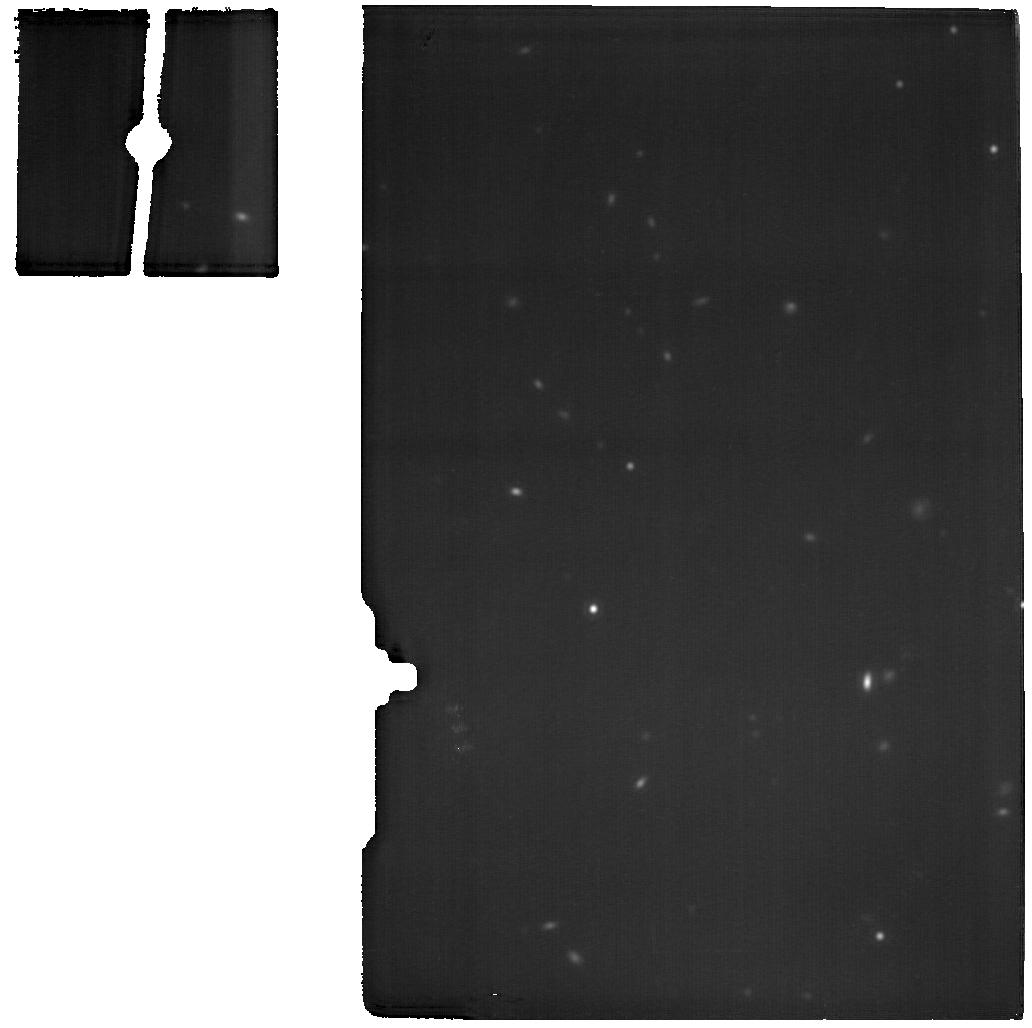
Target: J1429+0643
Instrument: MIRI
Filter: F1800W
Exposure: 19 min
Observation ID: jw07041-o121_t045_miri_f1800w

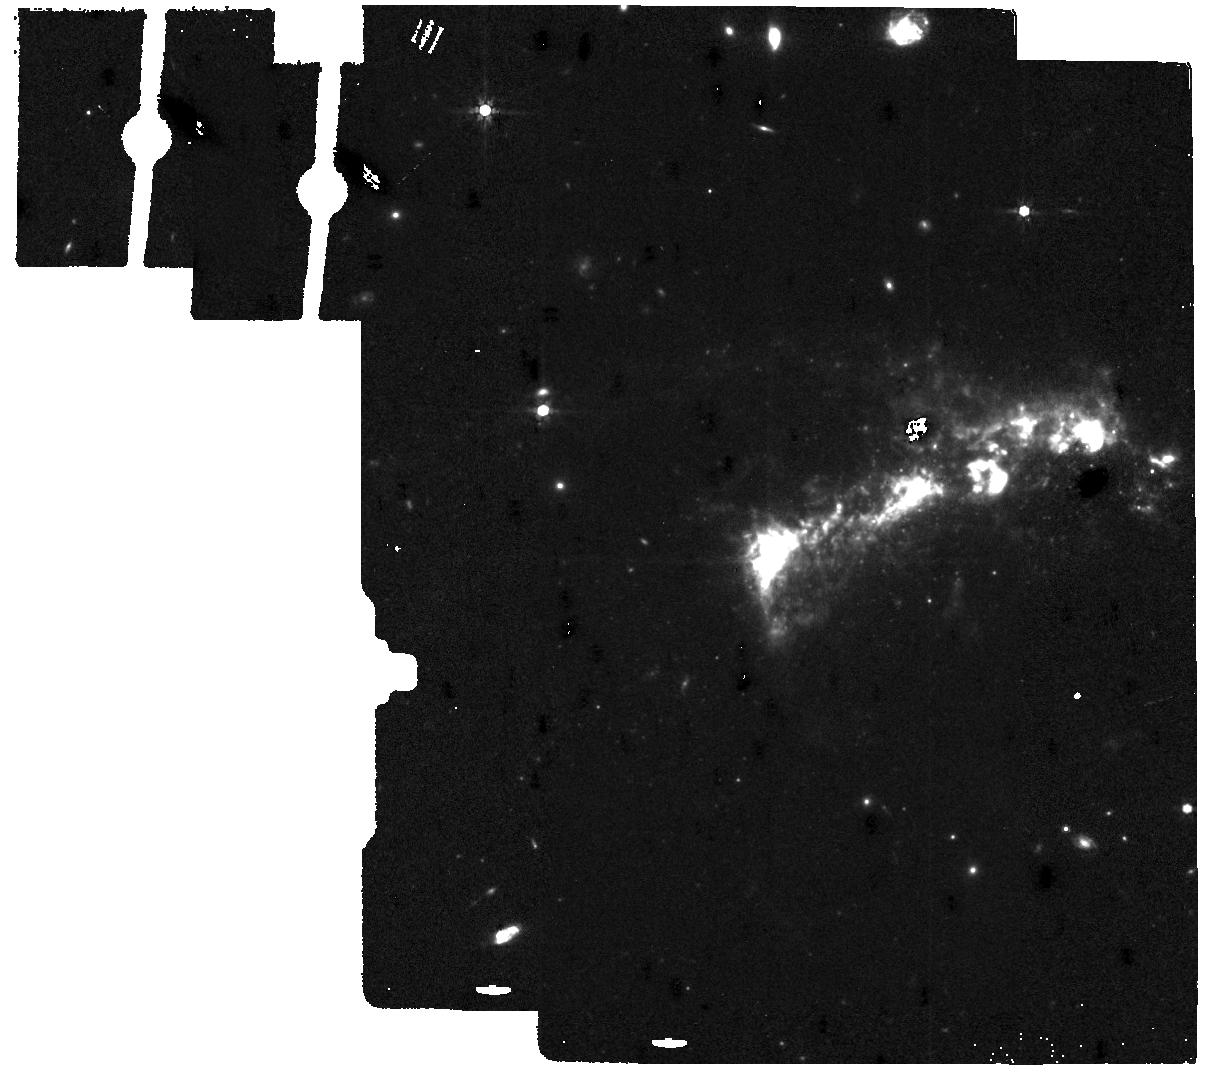
Target: J1129+2034-B
Instrument: MIRI
Filter: F770W
Exposure: 8 min
Observation ID: jw07041-o050_t014_miri_f770w

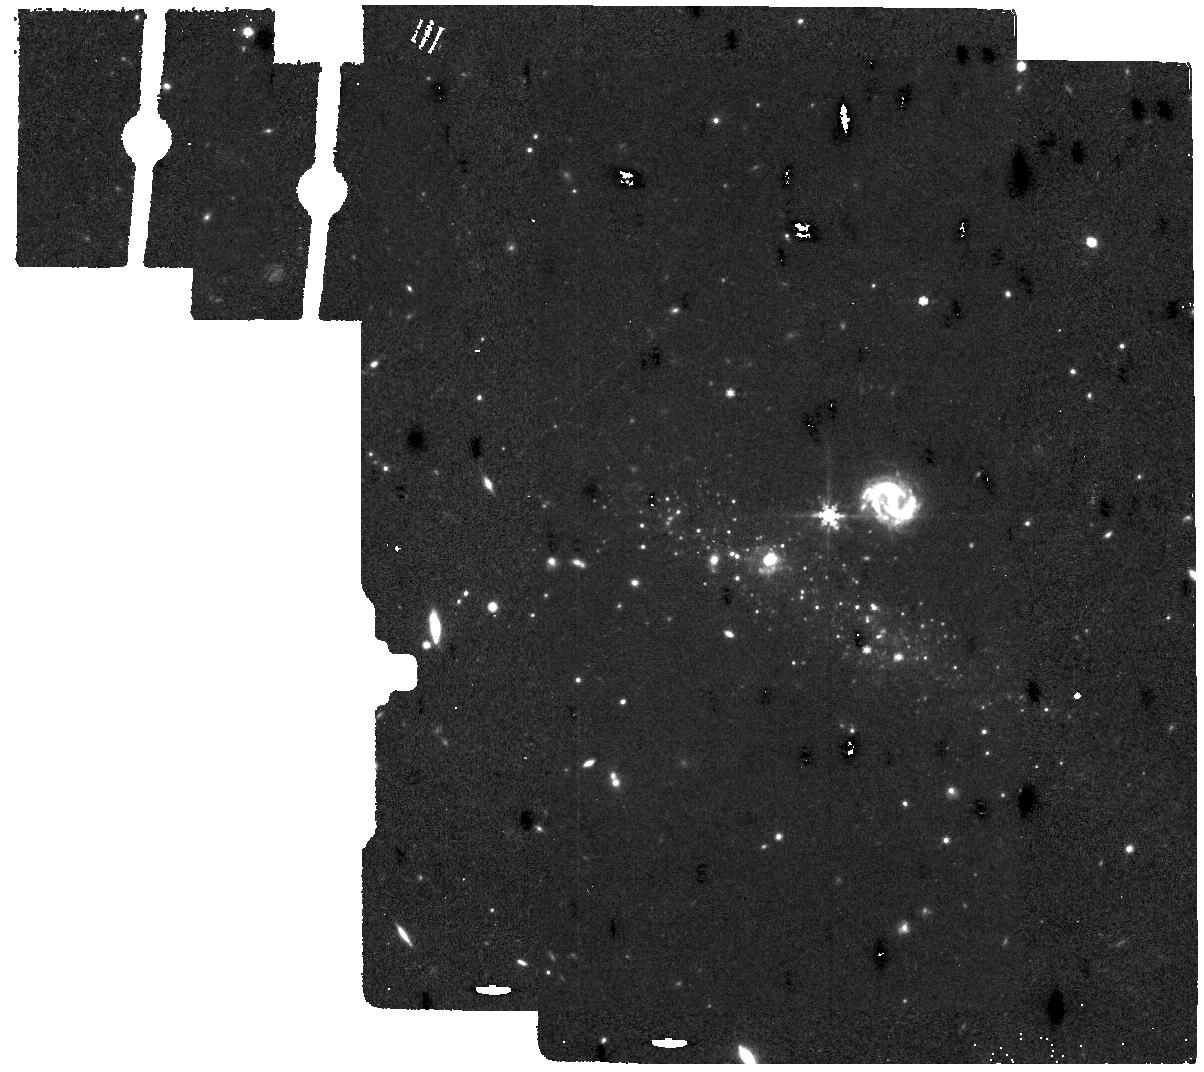
Target: J1444+4237-B
Instrument: MIRI
Filter: F770W
Exposure: 14 min
Observation ID: jw07041-o126_t018_miri_f770w

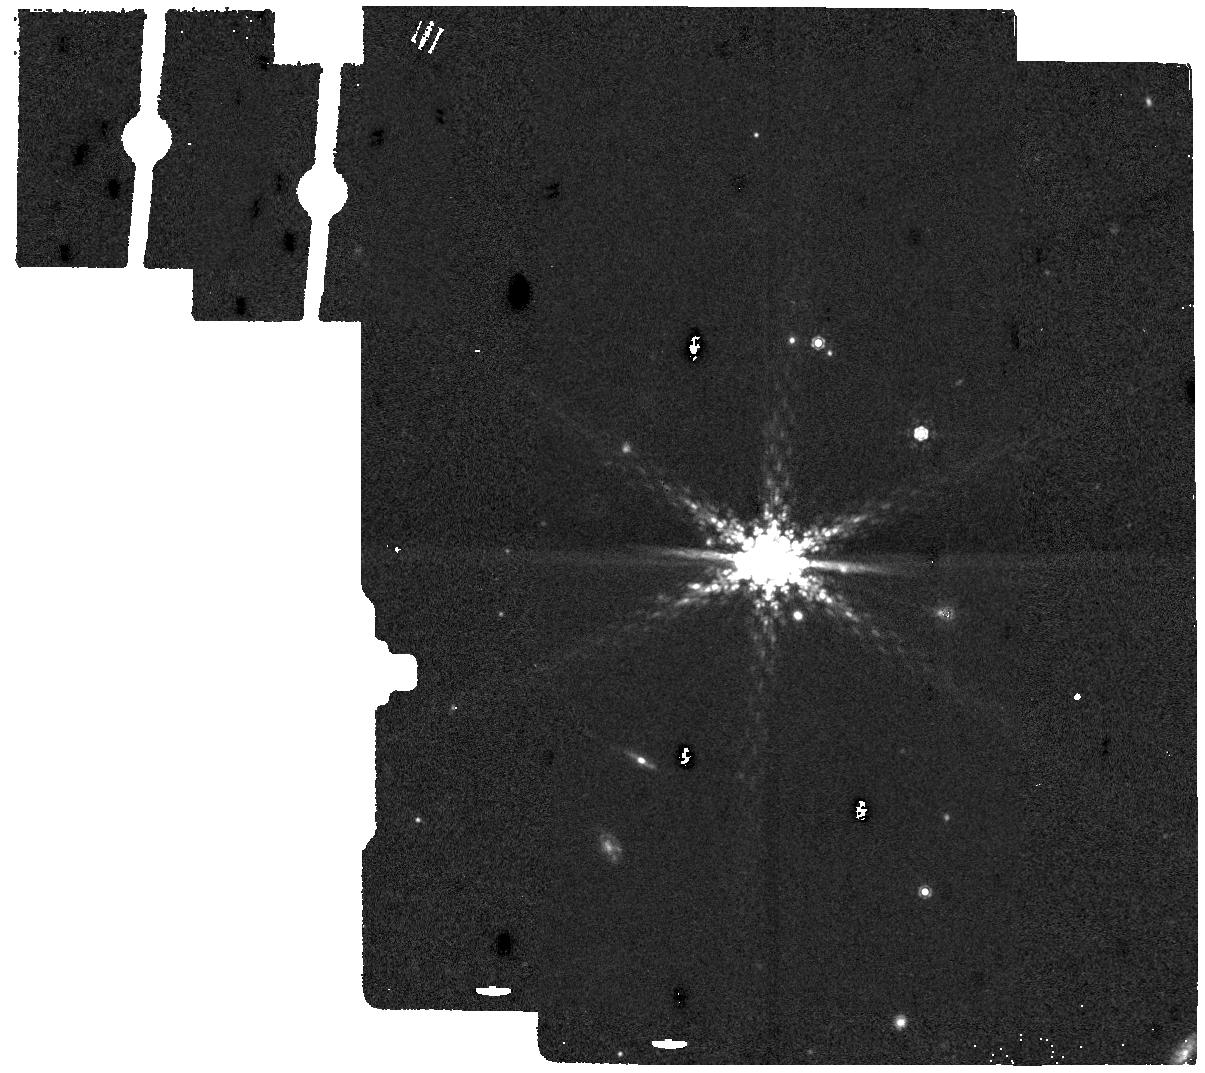
Target: J1253-0312-B
Instrument: MIRI
Filter: F1130W
Exposure: 5 min
Observation ID: jw07041-o006_t036_miri_f1130w

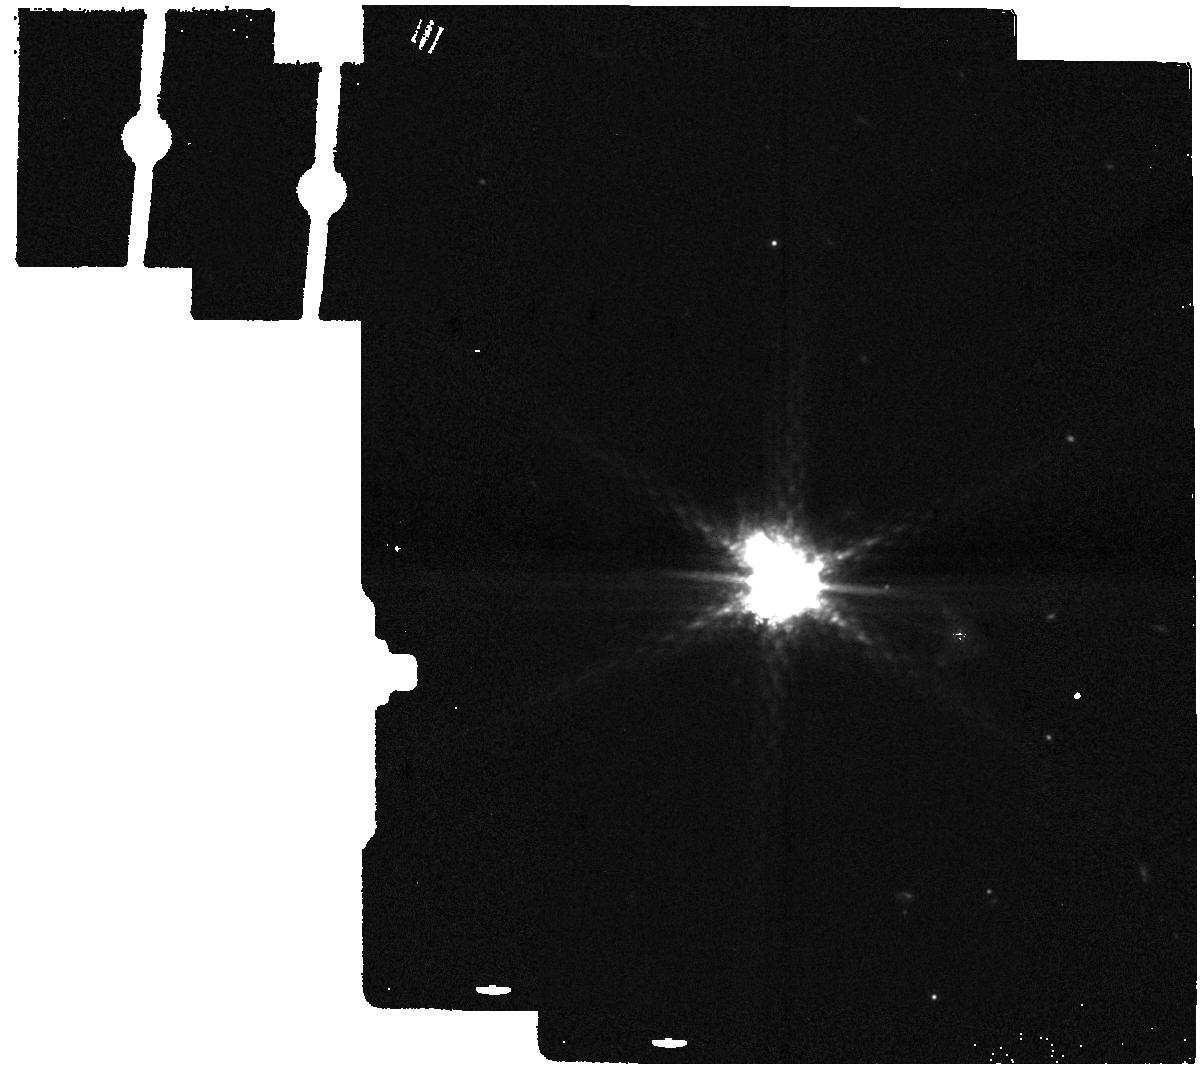
Target: J0036-333-B
Instrument: MIRI
Filter: F1130W
Exposure: 3 min
Observation ID: jw07041-o002_t002_miri_f1130w

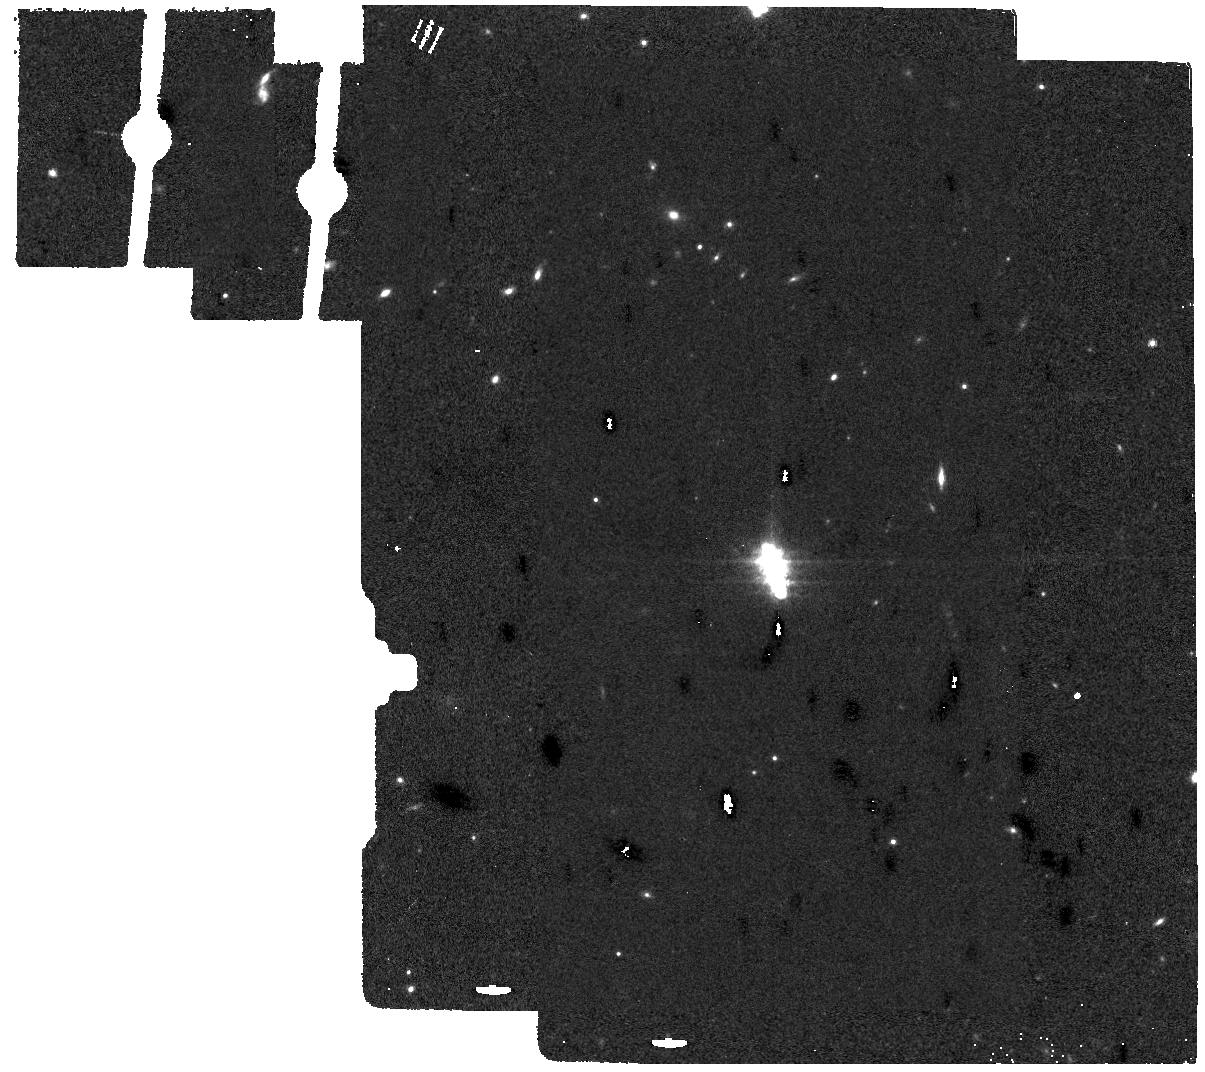
Target: J1359+5726-B
Instrument: MIRI
Filter: F770W
Exposure: 6 min
Observation ID: jw07041-o074_t004_miri_f770w

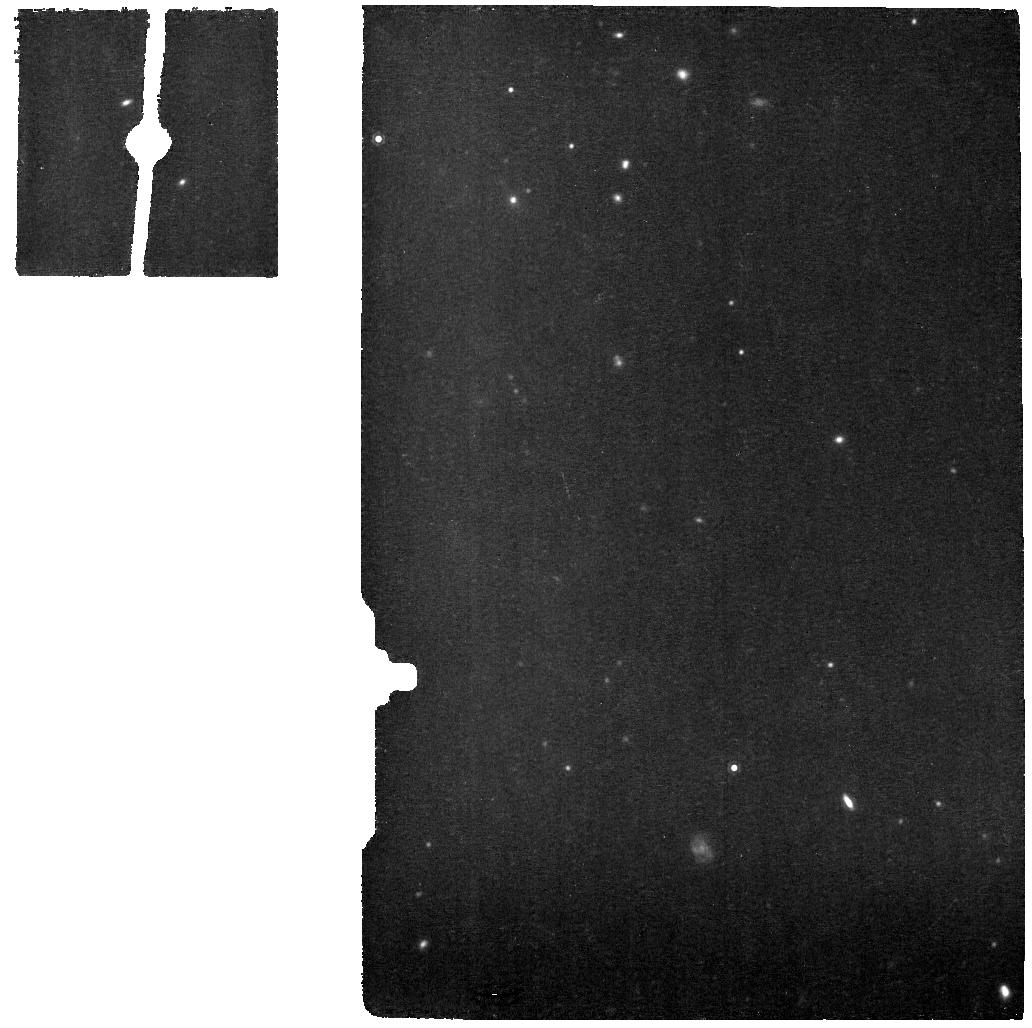
Target: J1545+0858
Instrument: MIRI
Filter: F1130W
Exposure: 22 min
Observation ID: jw07041-o029_t031_miri_f1130w

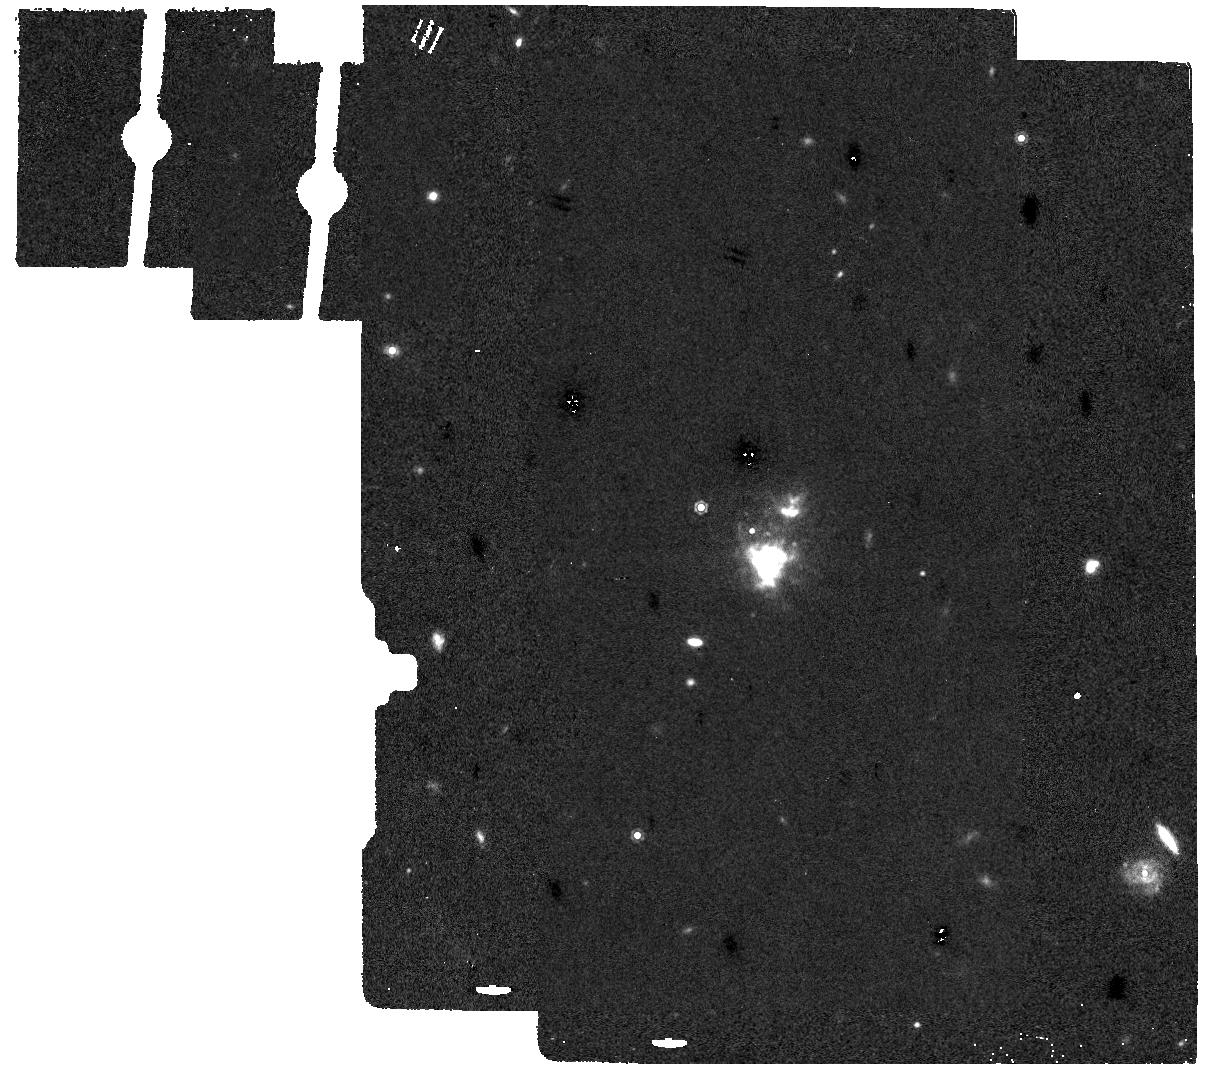
Target: J1225+6109-B
Instrument: MIRI
Filter: F1130W
Exposure: 7 min
Observation ID: jw07041-o072_t034_miri_f1130w

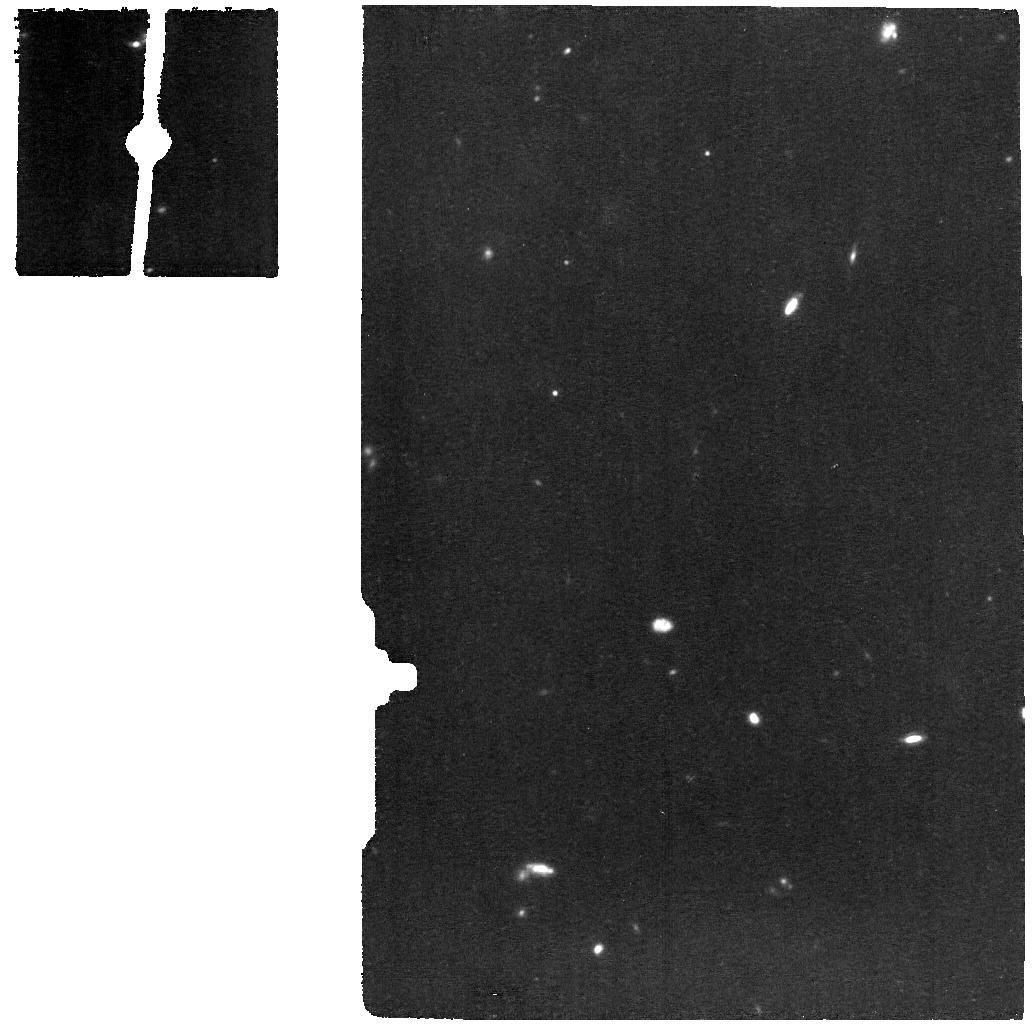
Target: J1200+1343
Instrument: MIRI
Filter: F1130W
Exposure: 22 min
Observation ID: jw07041-o041_t047_miri_f1130w

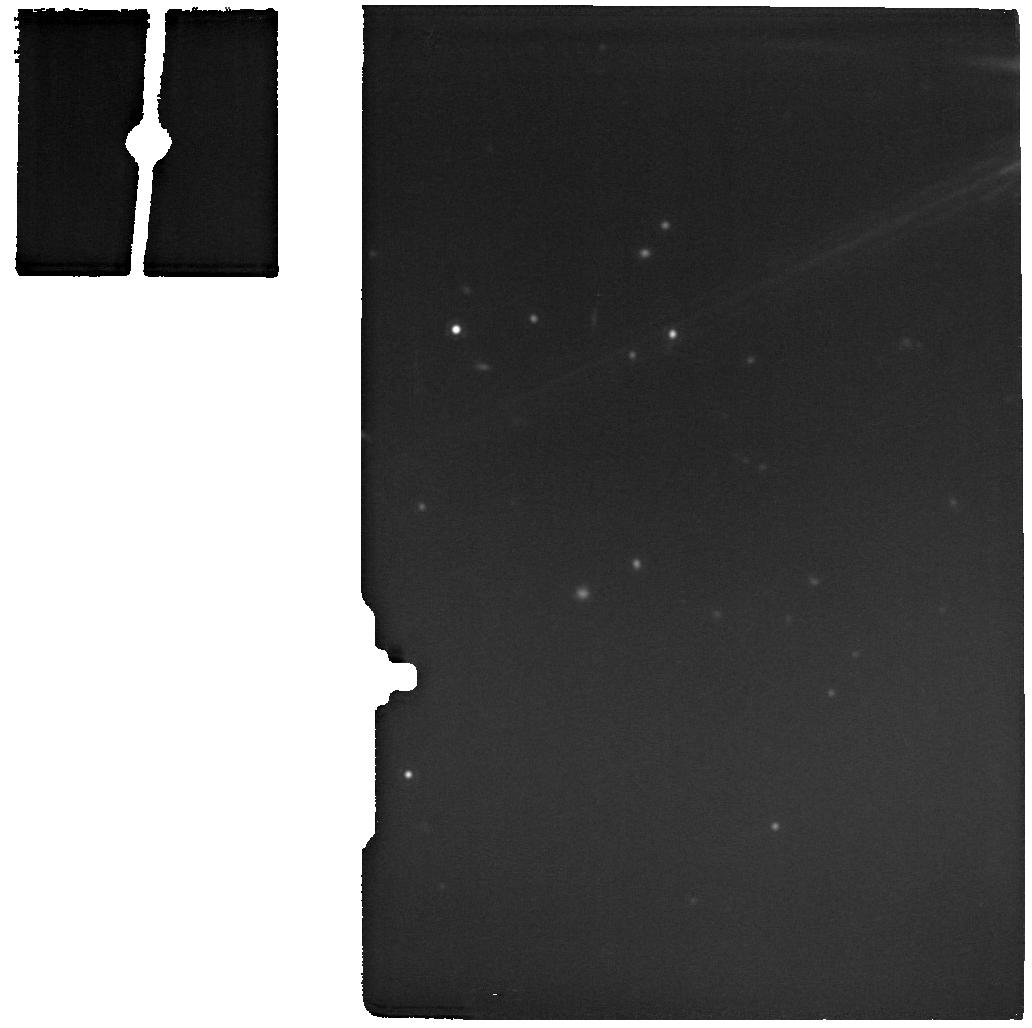
Target: J0036-3333
Instrument: MIRI
Filter: F1800W
Exposure: 6 min
Observation ID: jw07041-o001_t001_miri_f1800w

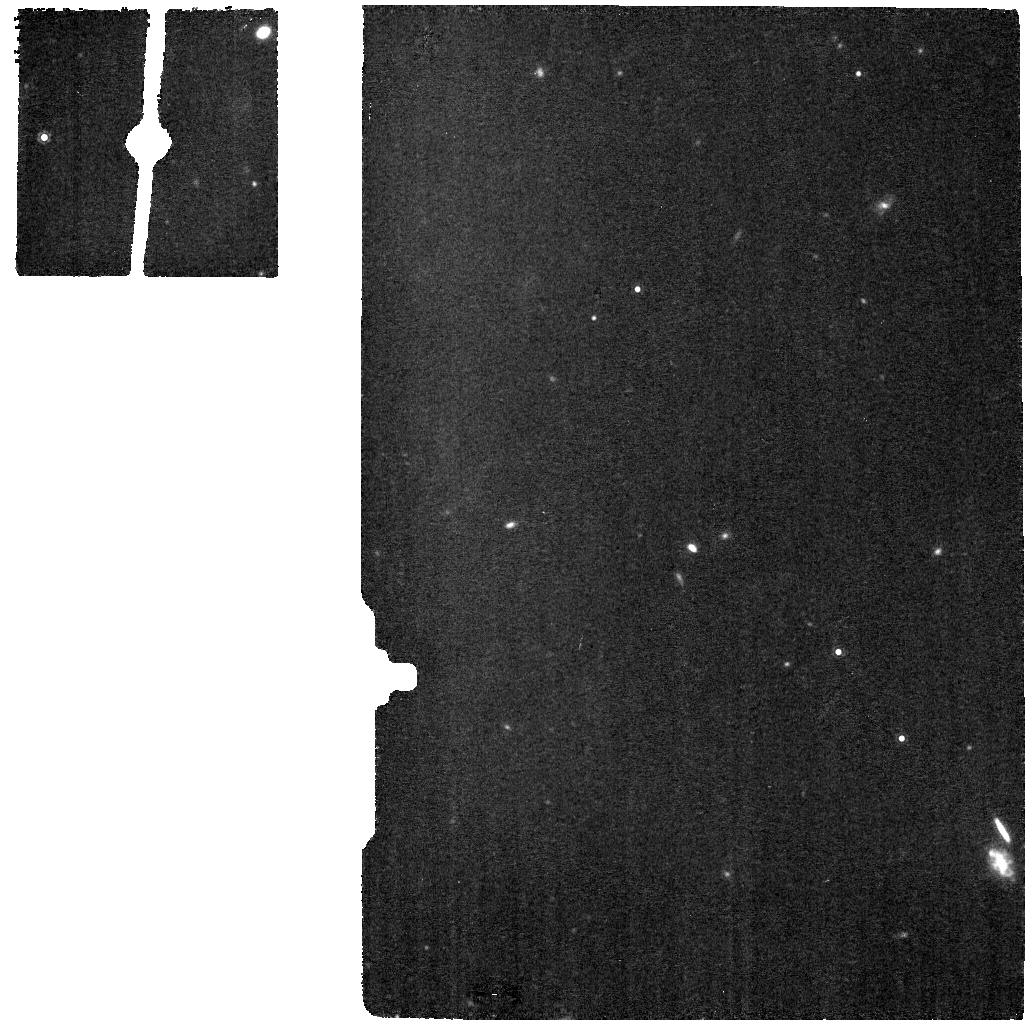
Target: J0823+2806
Instrument: MIRI
Filter: F1130W
Exposure: 10 min
Observation ID: jw07041-o045_t005_miri_f1130w

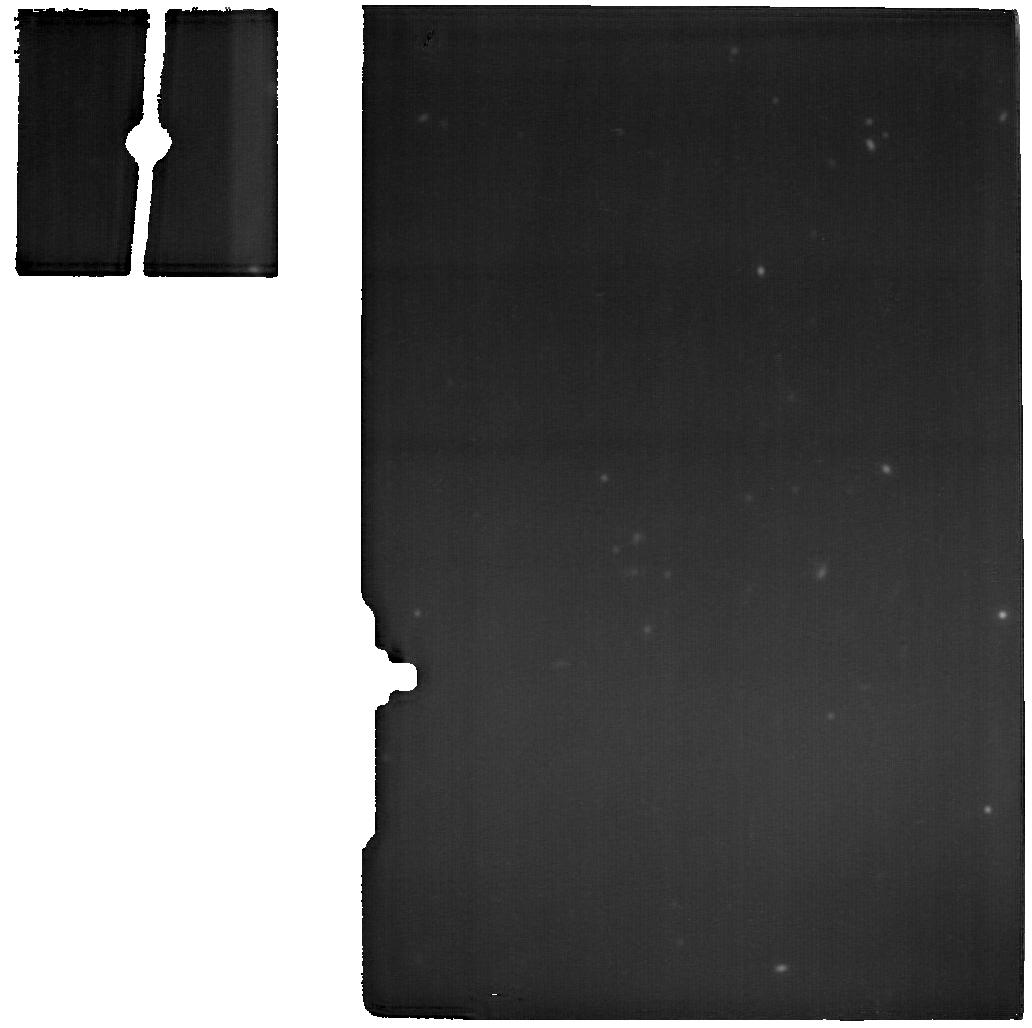
Target: J1132+1411
Instrument: MIRI
Filter: F1800W
Exposure: 22 min
Observation ID: jw07041-o039_t021_miri_f1800w

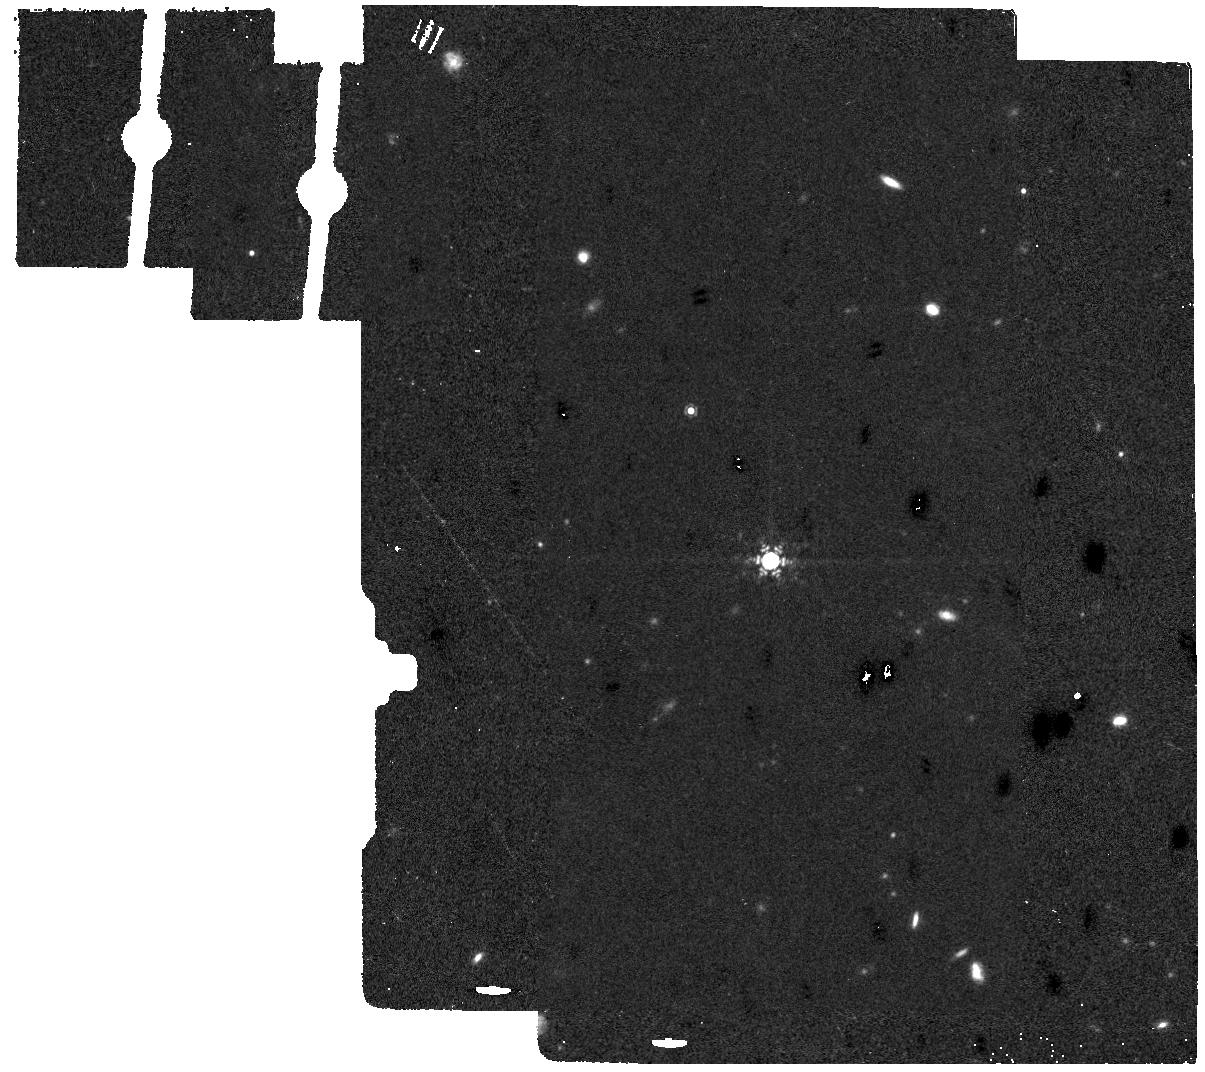
Target: J1429+0643-B
Instrument: MIRI
Filter: F1130W
Exposure: 9 min
Observation ID: jw07041-o122_t046_miri_f1130w

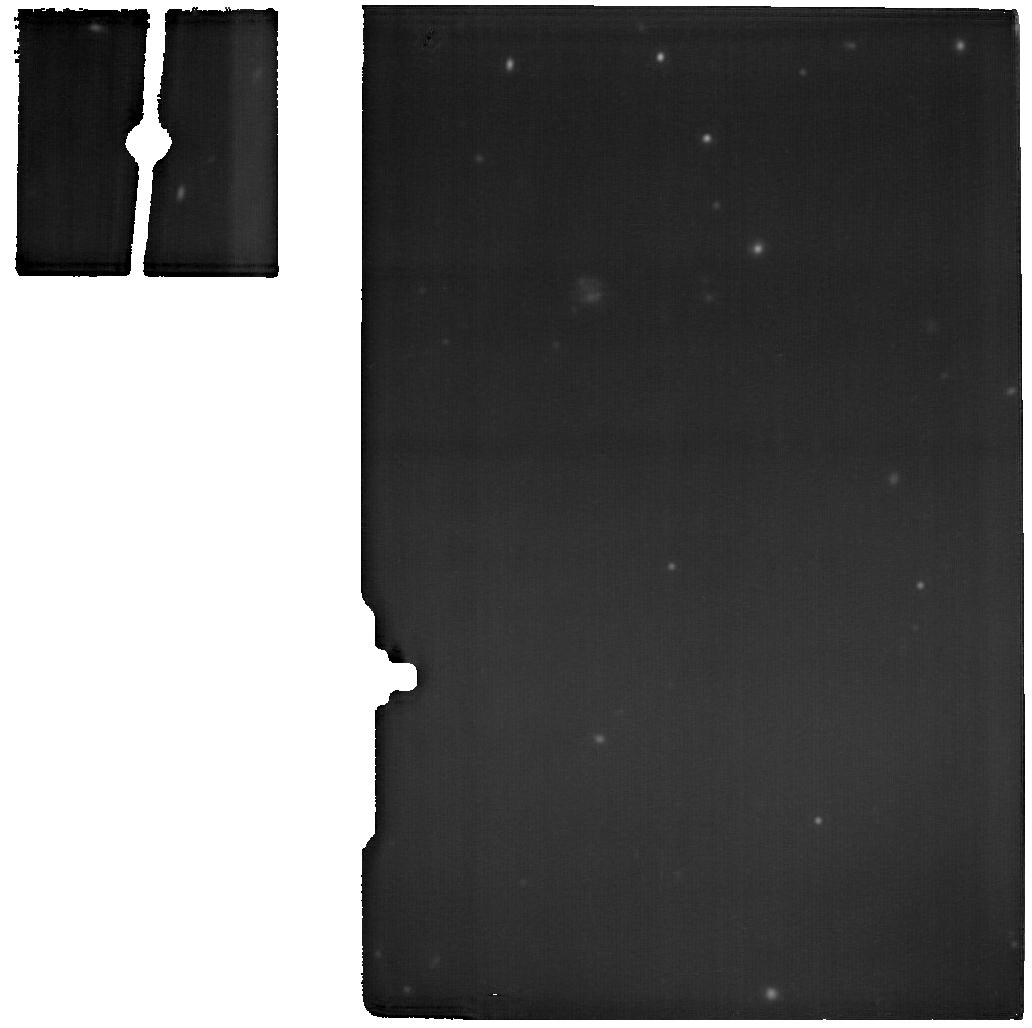
Target: J0926+4427
Instrument: MIRI
Filter: F1800W
Exposure: 28 min
Observation ID: jw07041-o087_t039_miri_f1800w

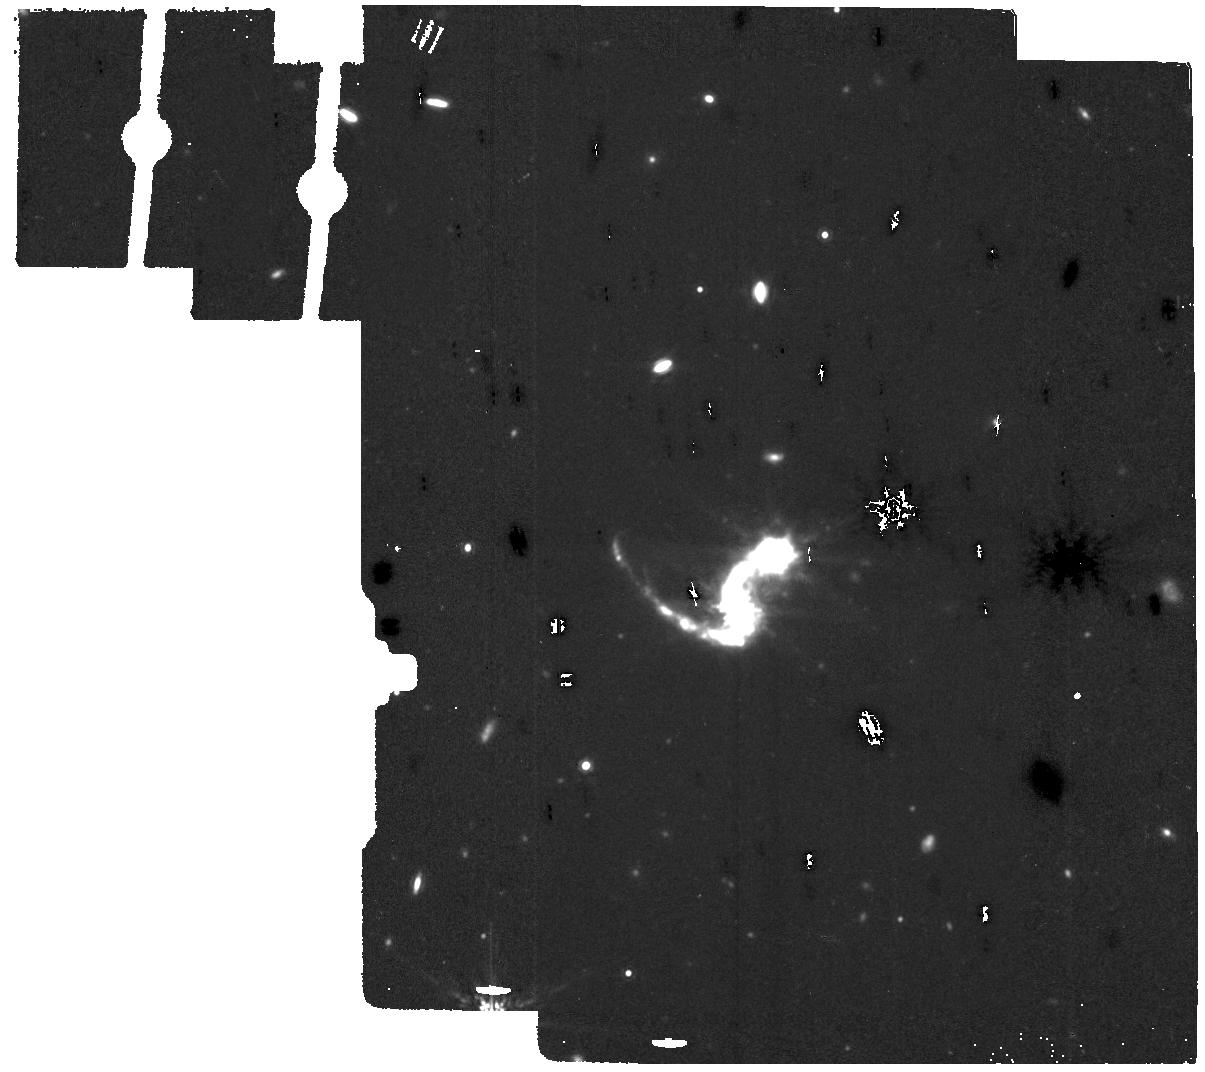
Target: J1525+0757-B
Instrument: MIRI
Filter: F1280W
Exposure: 11 min
Observation ID: jw07041-o032_t008_miri_f1280w

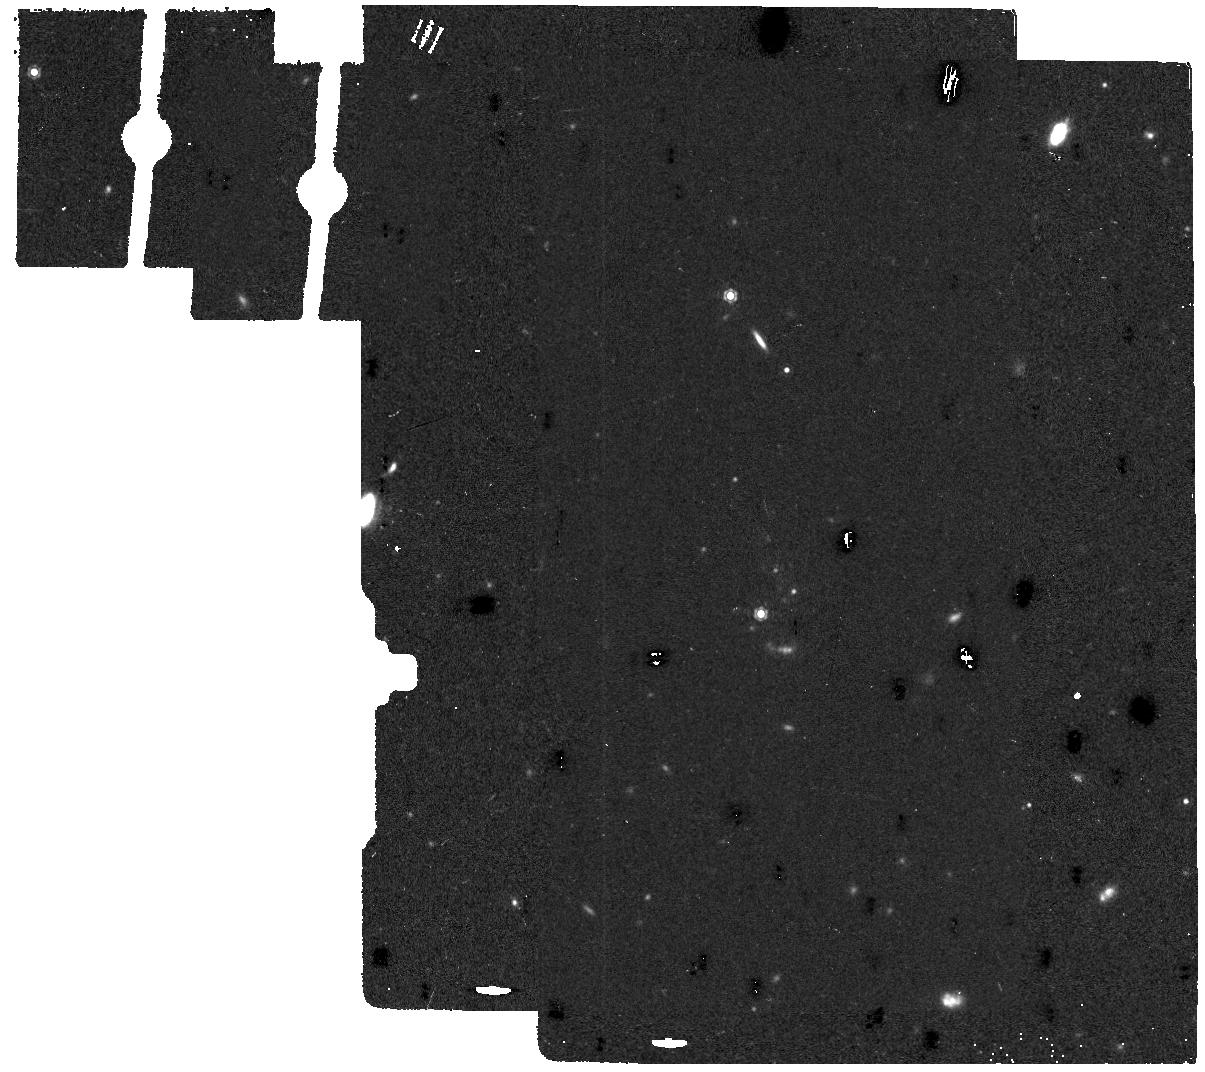
Target: J0405-3648-B
Instrument: MIRI
Filter: F1130W
Exposure: 13 min
Observation ID: jw07041-o004_t020_miri_f1130w

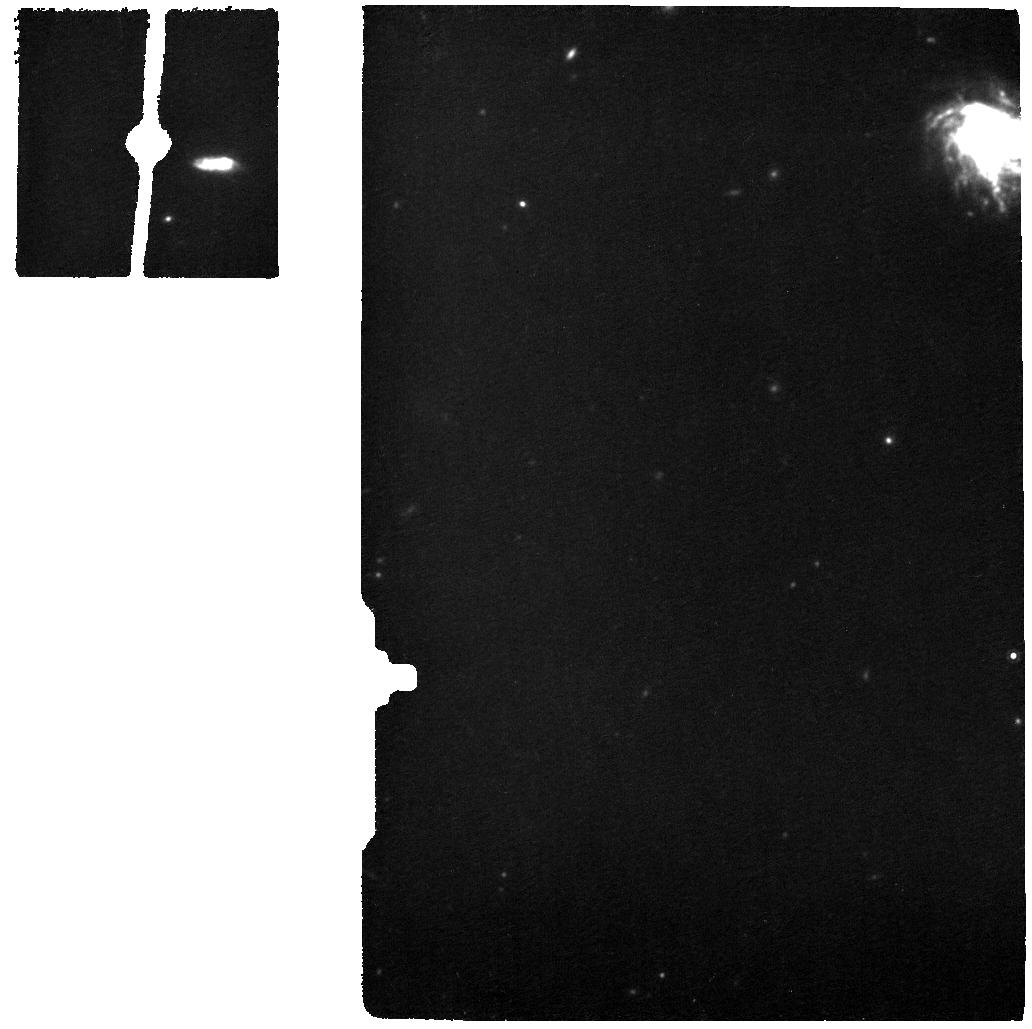
Target: J1148+2546
Instrument: MIRI
Filter: F1130W
Exposure: 22 min
Observation ID: jw07041-o047_t015_miri_f1130w

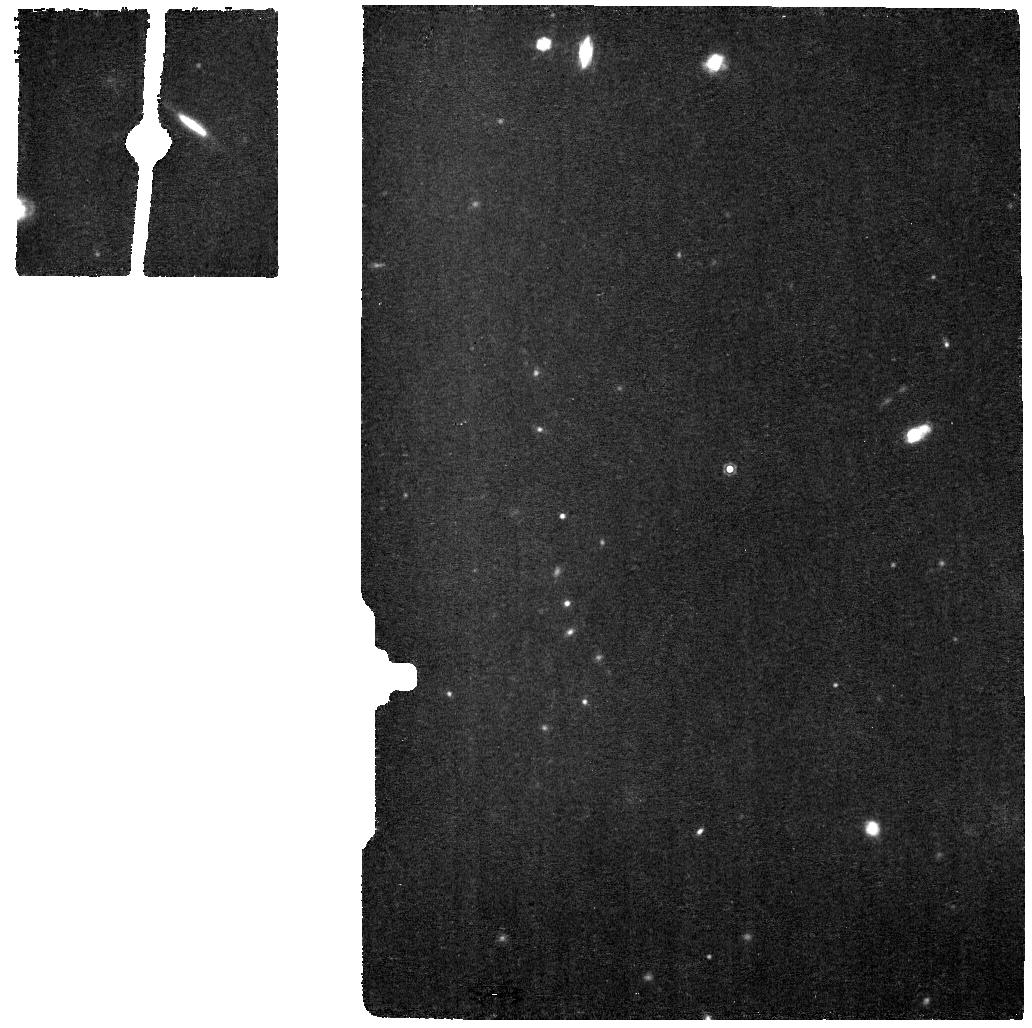
Target: J1129+2034
Instrument: MIRI
Filter: F1130W
Exposure: 17 min
Observation ID: jw07041-o049_t013_miri_f1130w

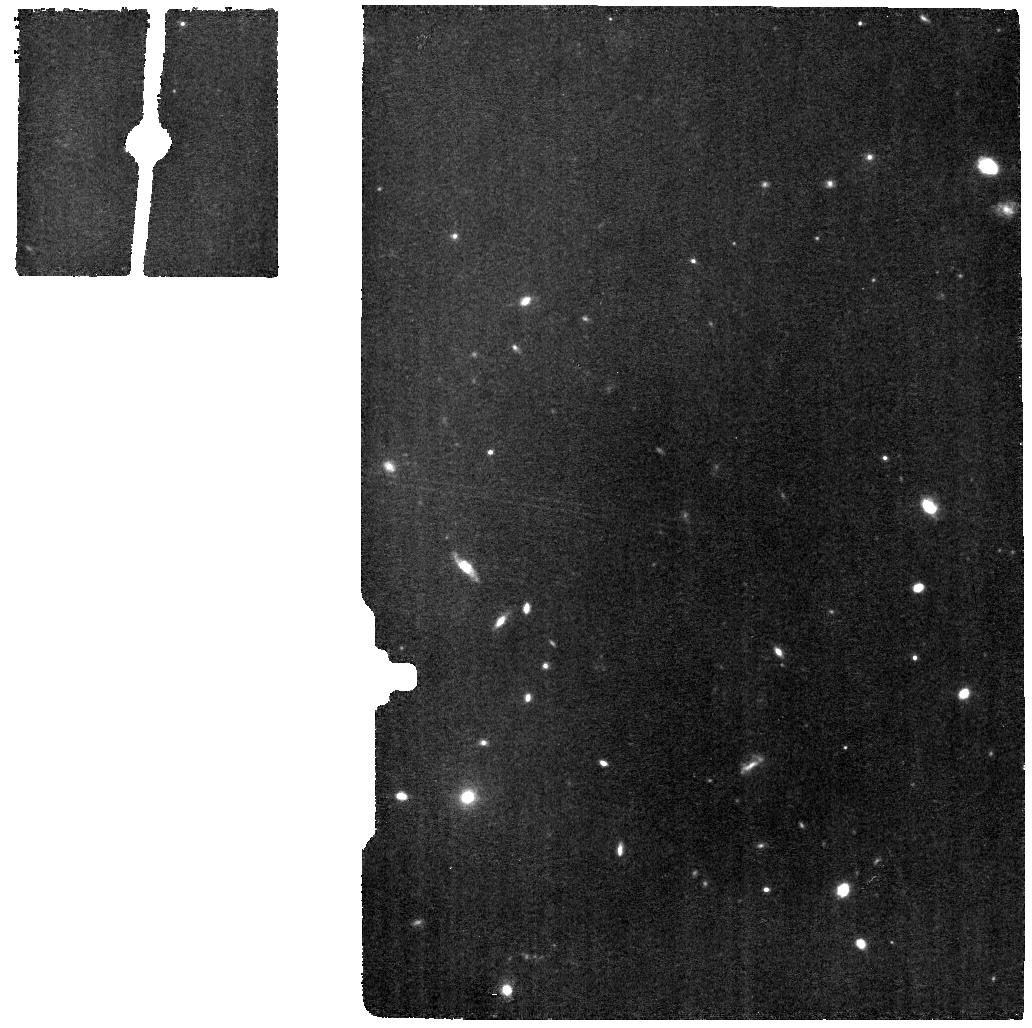
Target: J1150+1501
Instrument: MIRI
Filter: F770W
Exposure: 9 min
Observation ID: jw07041-o037_t023_miri_f770w

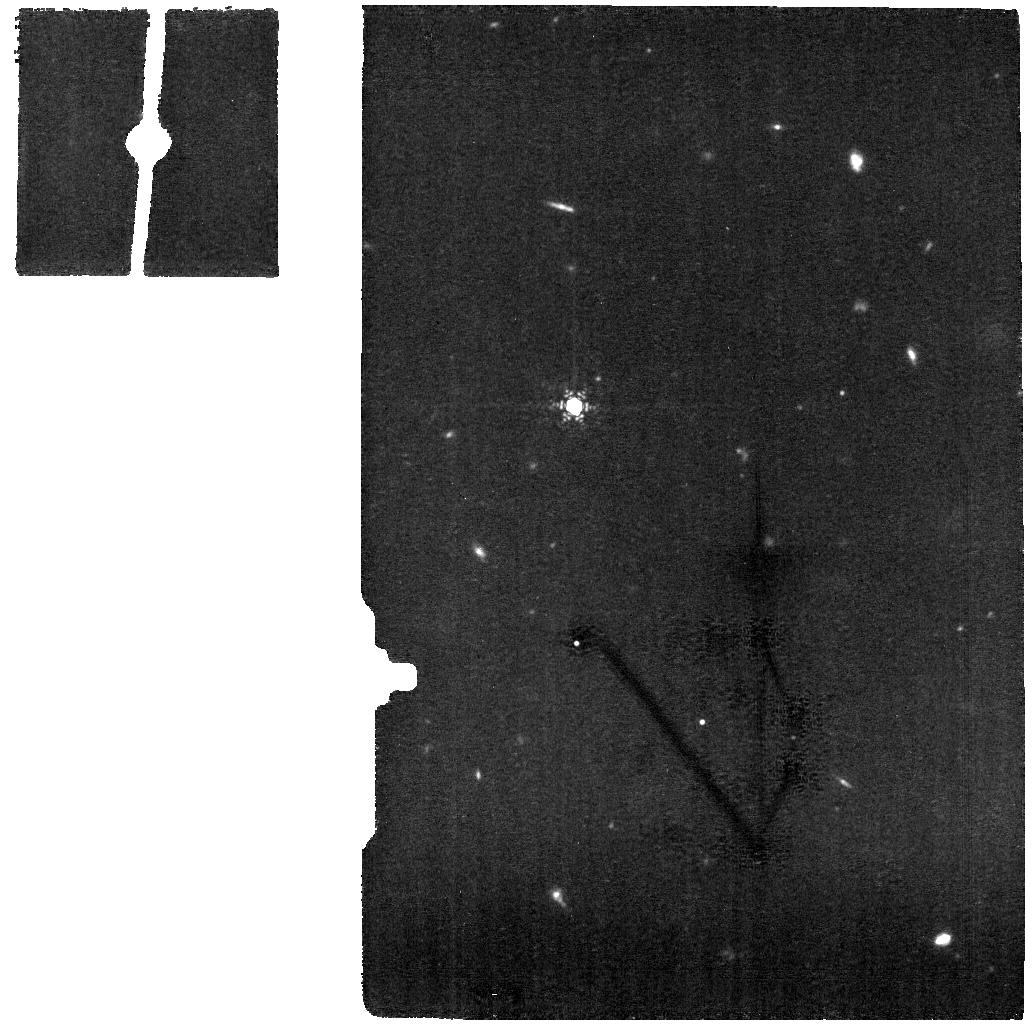
Target: J1225+6109
Instrument: MIRI
Filter: F1130W
Exposure: 14 min
Observation ID: jw07041-o071_t033_miri_f1130w

The CLASSYIR Treasury: Unveiling the Cosmic Engines Powering Galaxies with JWST/MIRI (PI: Berg, Danielle)

A key goal of JWST is to determine how galaxies evolved across cosmic time. Nebular emission lines provide our most detailed view of the properties/conditions of star-forming galaxies (SFGs). However, the robustness of these diagnostics hinges on our ability to understand the ionizing sources powering them. While the non-ionizing and low-energy ionizing continua of SFGs have been successfully mapped, the high-energy ionizing continuum (>54 eV) is completely unconstrained. This poses an alarming problem for the revolutionary high-z JWST observations that reveal inexplicably intense high-ionization emission. Progress requires constraining the high-energy ionizing continuum responsible for these lines, but, there is no feasible way to directly observe it. Fortunately, MIRI boasts 100x higher sensitivity than previous observatories, opening an unprecedented opportunity to detect rare emission lines that trace the unseen high-energy ionizing continuum. We propose the CLASSY+IR (CLASSYIR) Treasury: MIRI spectra of 31 local SFGs to complete the 1st comprehensive investigation to map the unseen ionizing continuum shape. CLASSYIR will leverage existing datasets to provide the community with high level science products, including benchmark integrated, aperture-matched UV+optical+MIR spectral templates. The CLASSYIR templates will sensitively probe, for the 1st time, the range of ionization states needed to map the shape of the full ionizing spectra of the sources powering nebular emission across cosmic time. In tandem with JWST observations of the 1st galaxies, these templates will reveal our 1st glimpse into the ionizing sources that dominated the early universe.